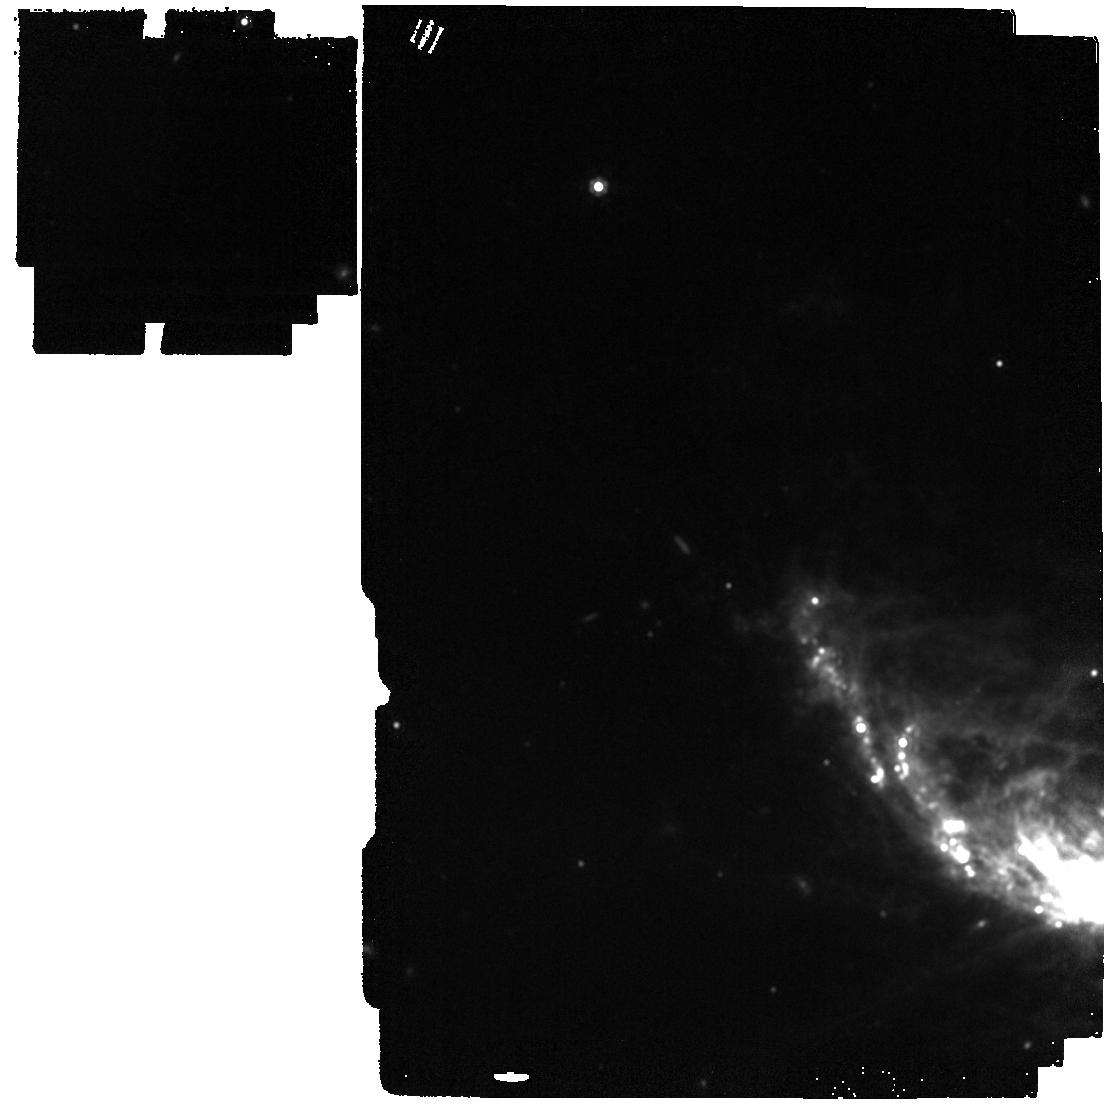
Target: SN2024xuo
Instrument: MIRI
Filter: F1500W
Exposure: 2 min
Observation ID: jw09251-o002_t001_miri_f1500w

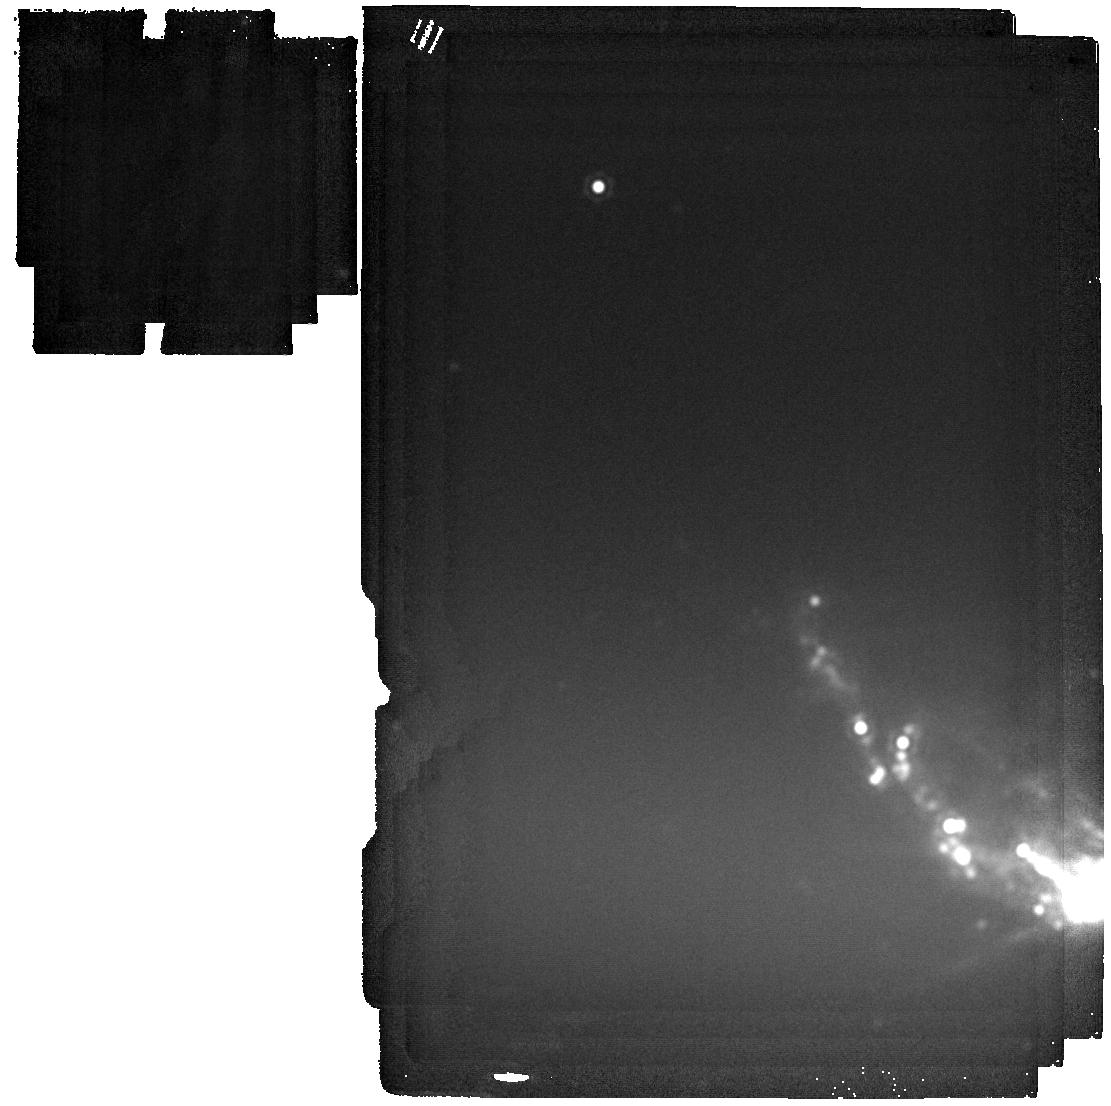
Target: SN2024xuo
Instrument: MIRI
Filter: F2550W
Exposure: 2 min
Observation ID: jw09251-o002_t001_miri_f2550w

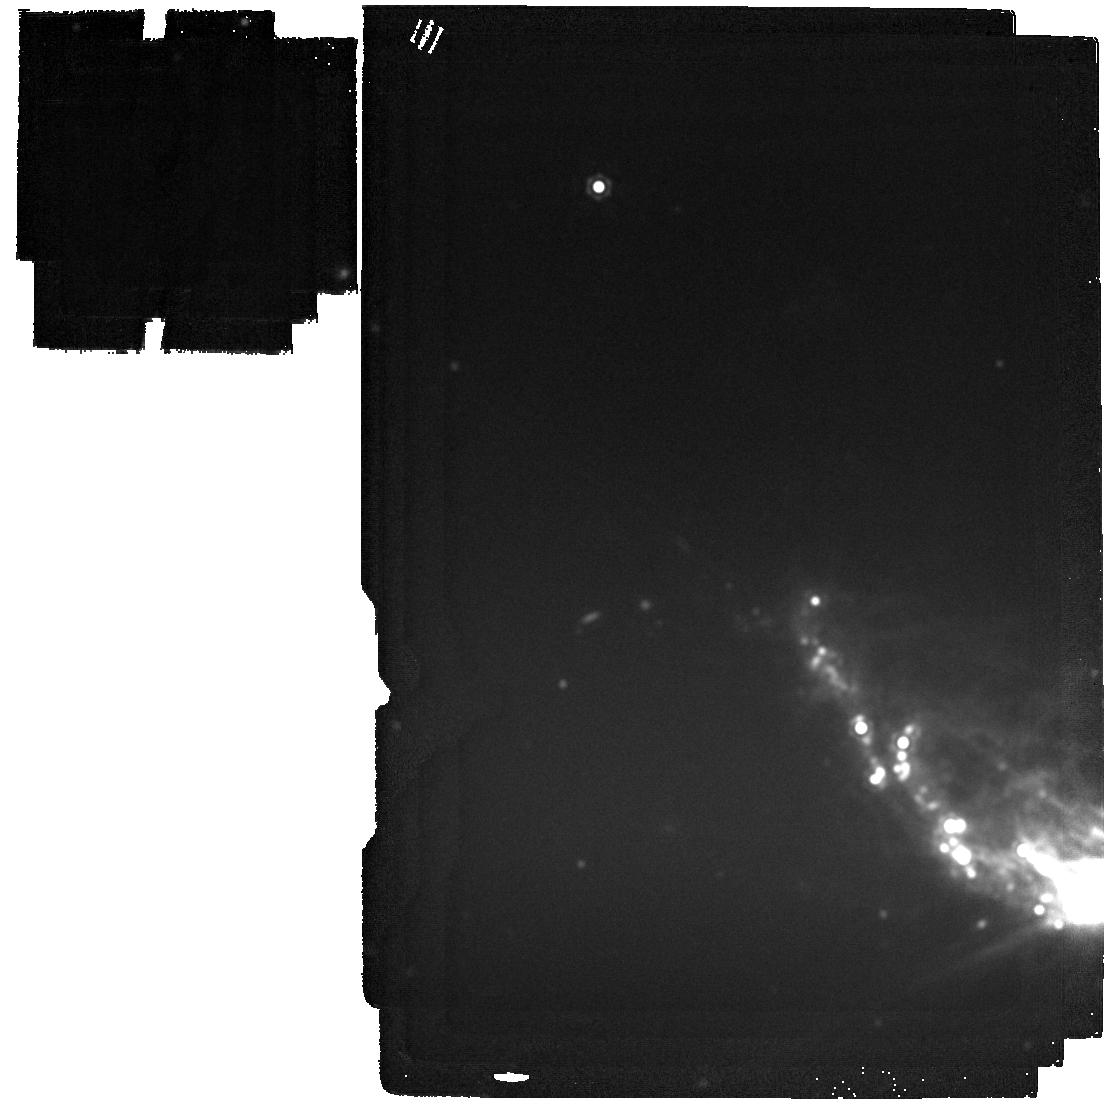
Target: SN2024xuo
Instrument: MIRI
Filter: F2100W
Exposure: 2 min
Observation ID: jw09251-o002_t001_miri_f2100w

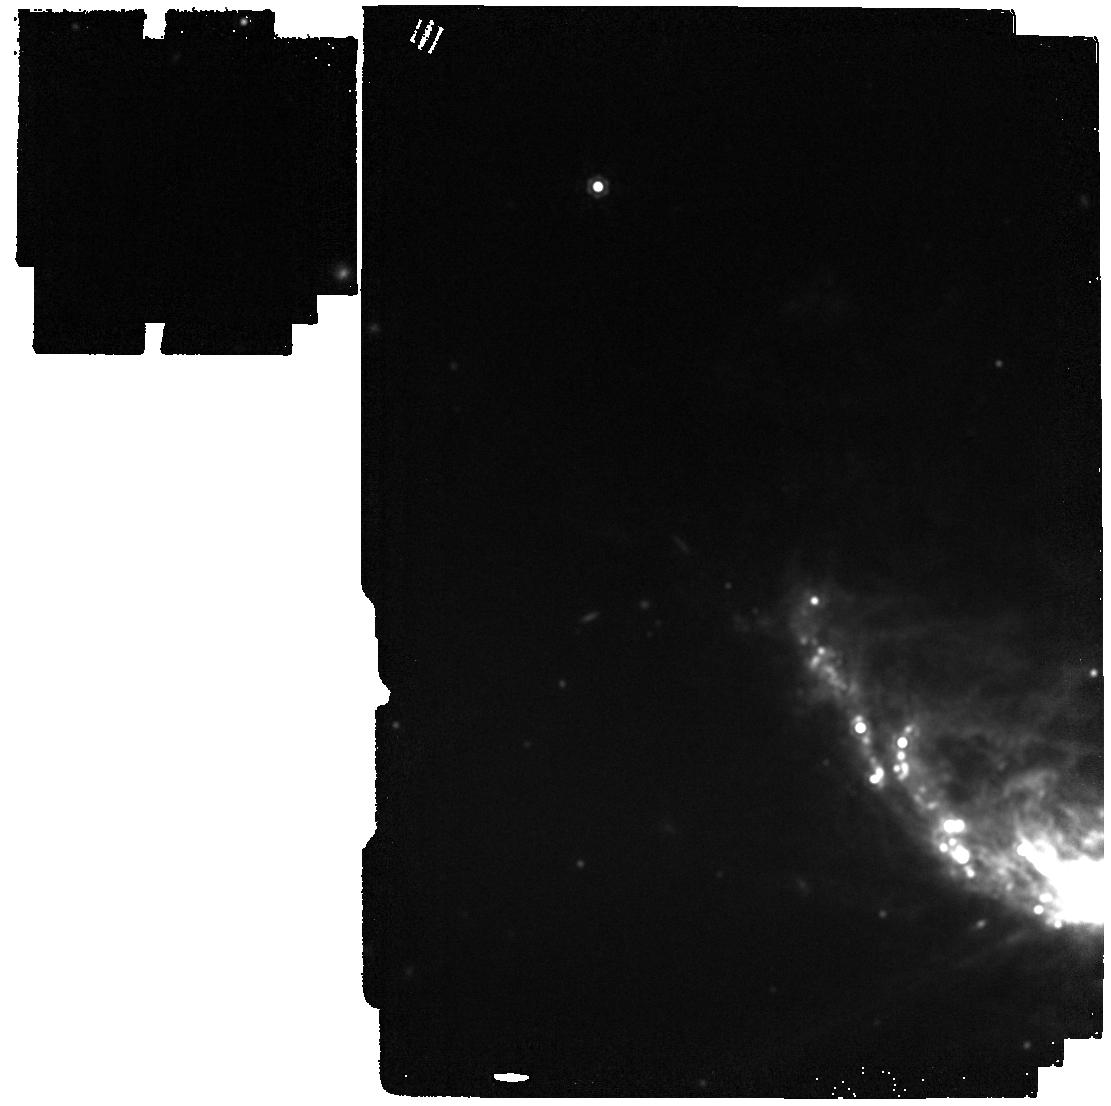
Target: SN2024xuo
Instrument: MIRI
Filter: F1800W
Exposure: 2 min
Observation ID: jw09251-o002_t001_miri_f1800w

Probing Pre-Existing Dust in SN 2024xuo with JWST: Insights into Massive Star Evolution (PI: Gomez-Munoz, Marco Antonio)

Core-collapse supernovae (CCSNe), particularly Type IIn, play a crucial role in the production of cosmic dust. These SNe, particularly Type IIn, are known for their significant dust formation due to their interaction with circumstellar material (CSM). However, there has been a significant discrepancy between the dust masses predicted by theoretical models and those observed in SN ejecta, with observed amounts being two orders of magnitude lower. Recent observations using the James Webb Space Telescope (JWST) have highlighted the significance of mid-infrared (MIR) studies in understanding dust properties in these SNe, addressing this discrepancy by the presence of large amounts of dust at longer MIR wavelengths in very late epochs in the evolution of Type IIn SNe. This proposal aims to leverage the unique capabilities of JWST to conduct early-time MIR spectroscopic and photometric observations of the newly-discovered Type IIn supernova SN 2024xuo, located at approximately 23.5Mpc. SN 2024xuo, the closest SN IIn discovered in the last decade, presents a rare opportunity to study the properties of pre-existing dust in the circumstellar material (CSM) of such SNe. By obtaining high-resolution MIR data, we aim to trace the composition, temperature, and mass of the dust, providing critical insights into the late stages of mass loss in massive stars. These observations will not only enhance our understanding of dust production in the early universe but also serve as a legacy dataset for future studies of similar systems.